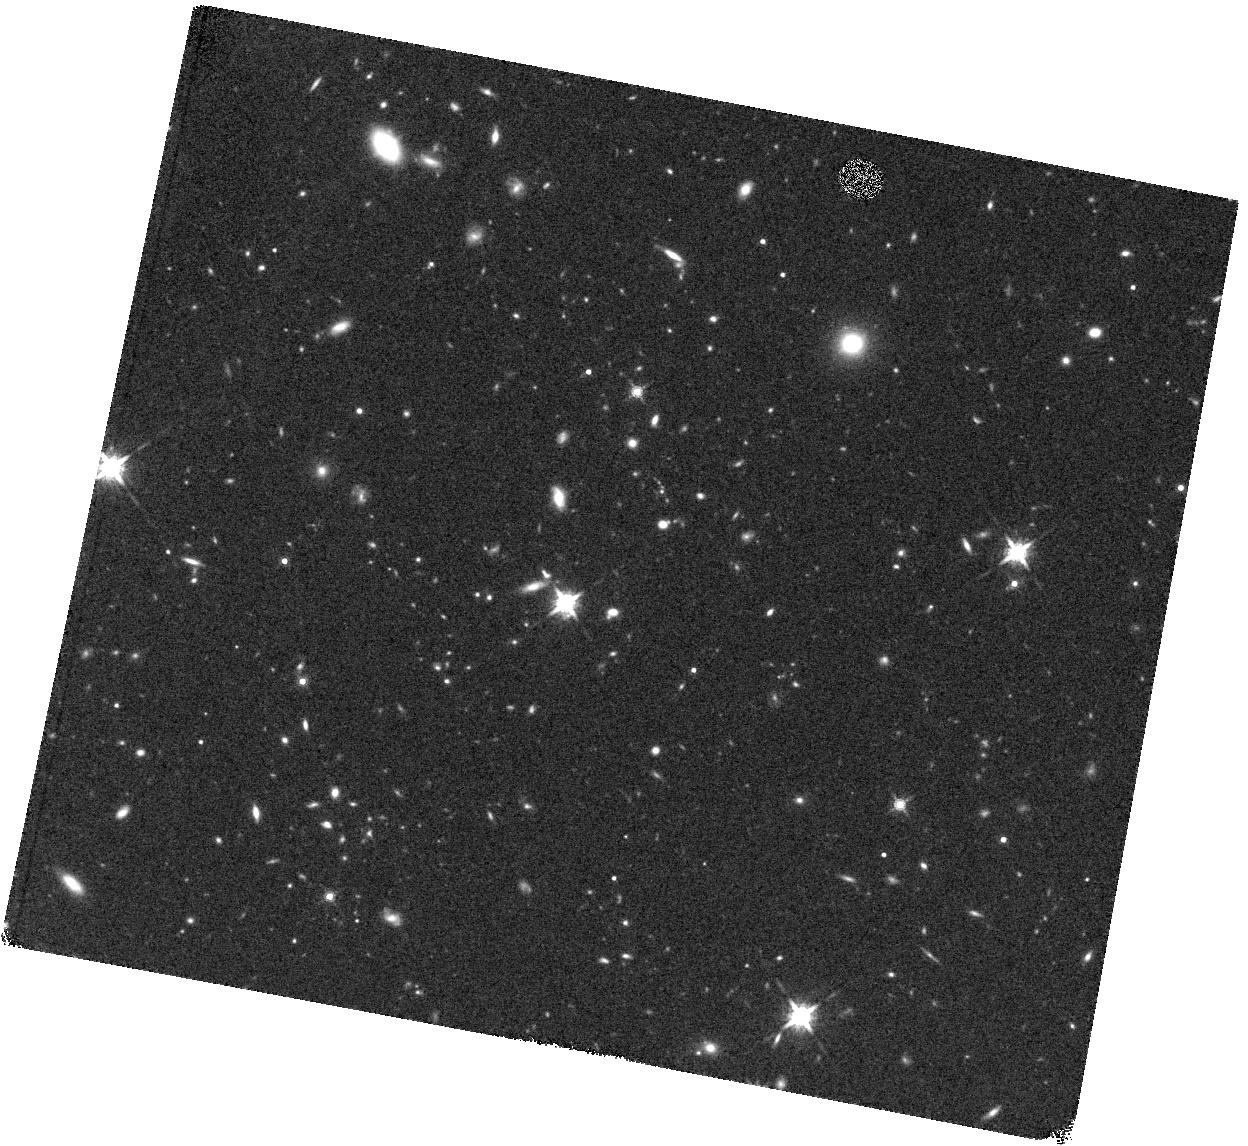
Target: F2M1531+2423
Instrument: WFC3/IR
Filter: F160W
Exposure: 27 min
Observation ID: hst_12942_18_wfc3_ir_f160w_ibyu18

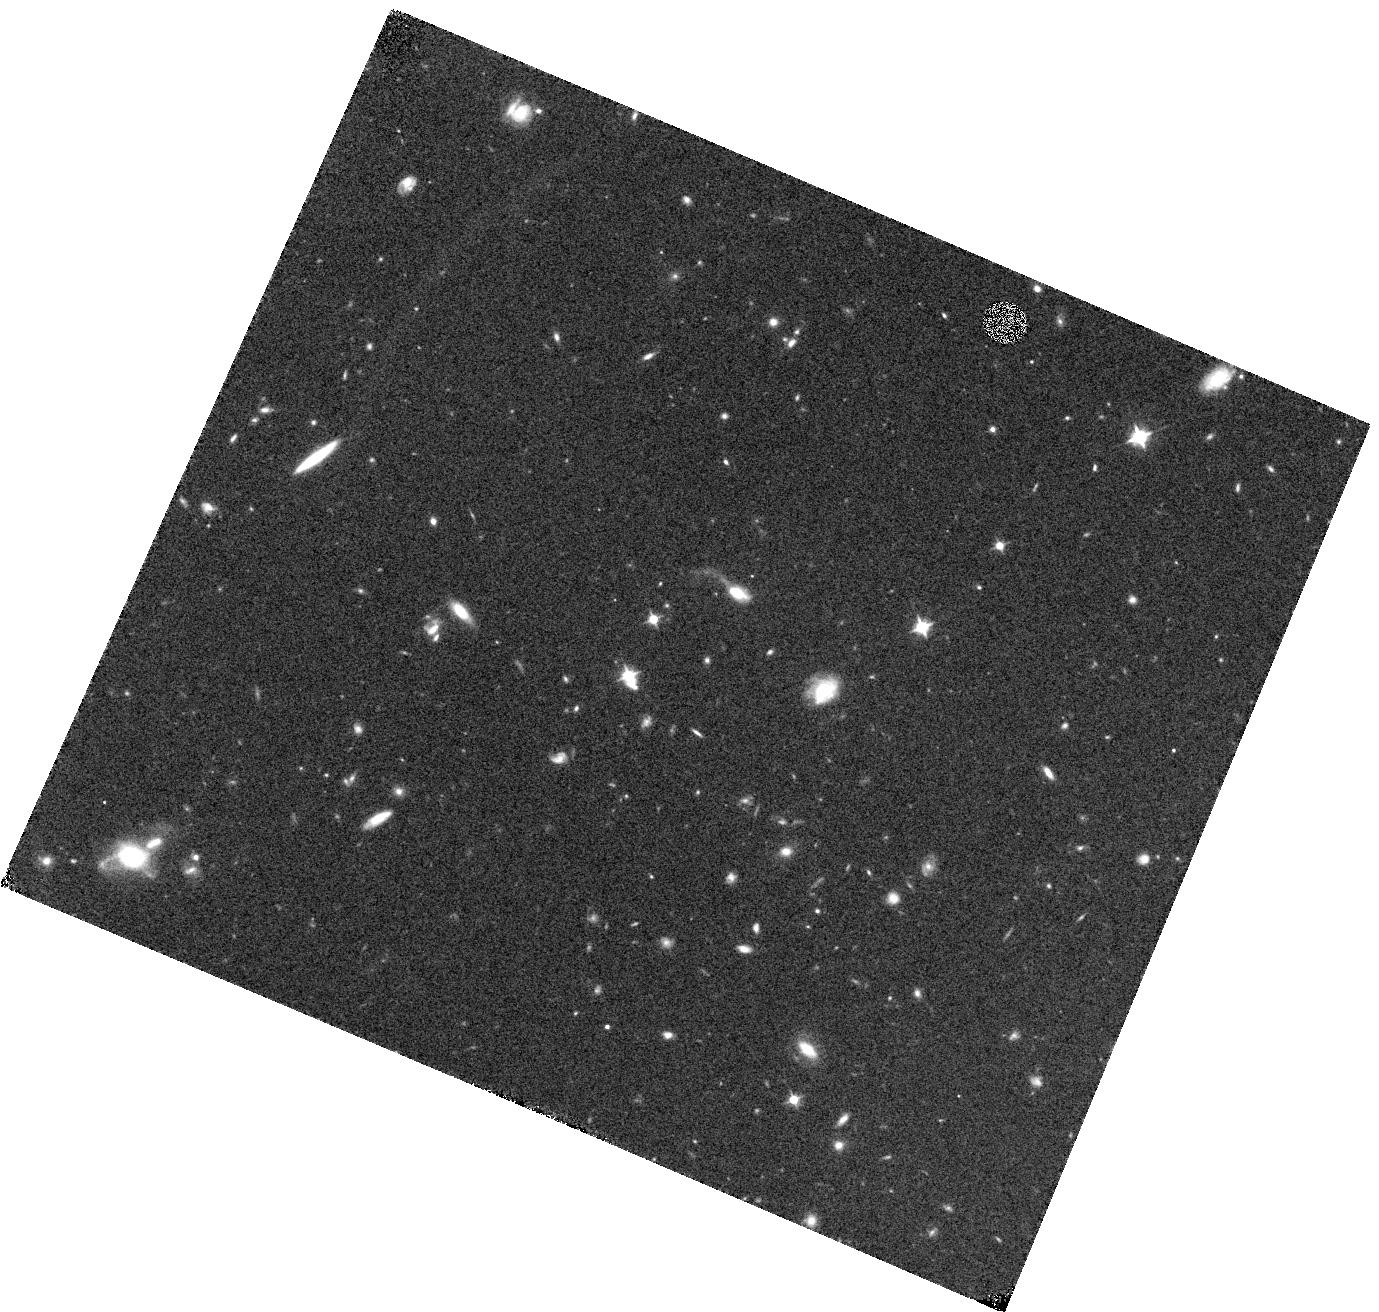
Target: F2M1036+2828
Instrument: WFC3/IR
Filter: F105W
Exposure: 15 min
Observation ID: hst_12942_06_wfc3_ir_f105w_ibyu06

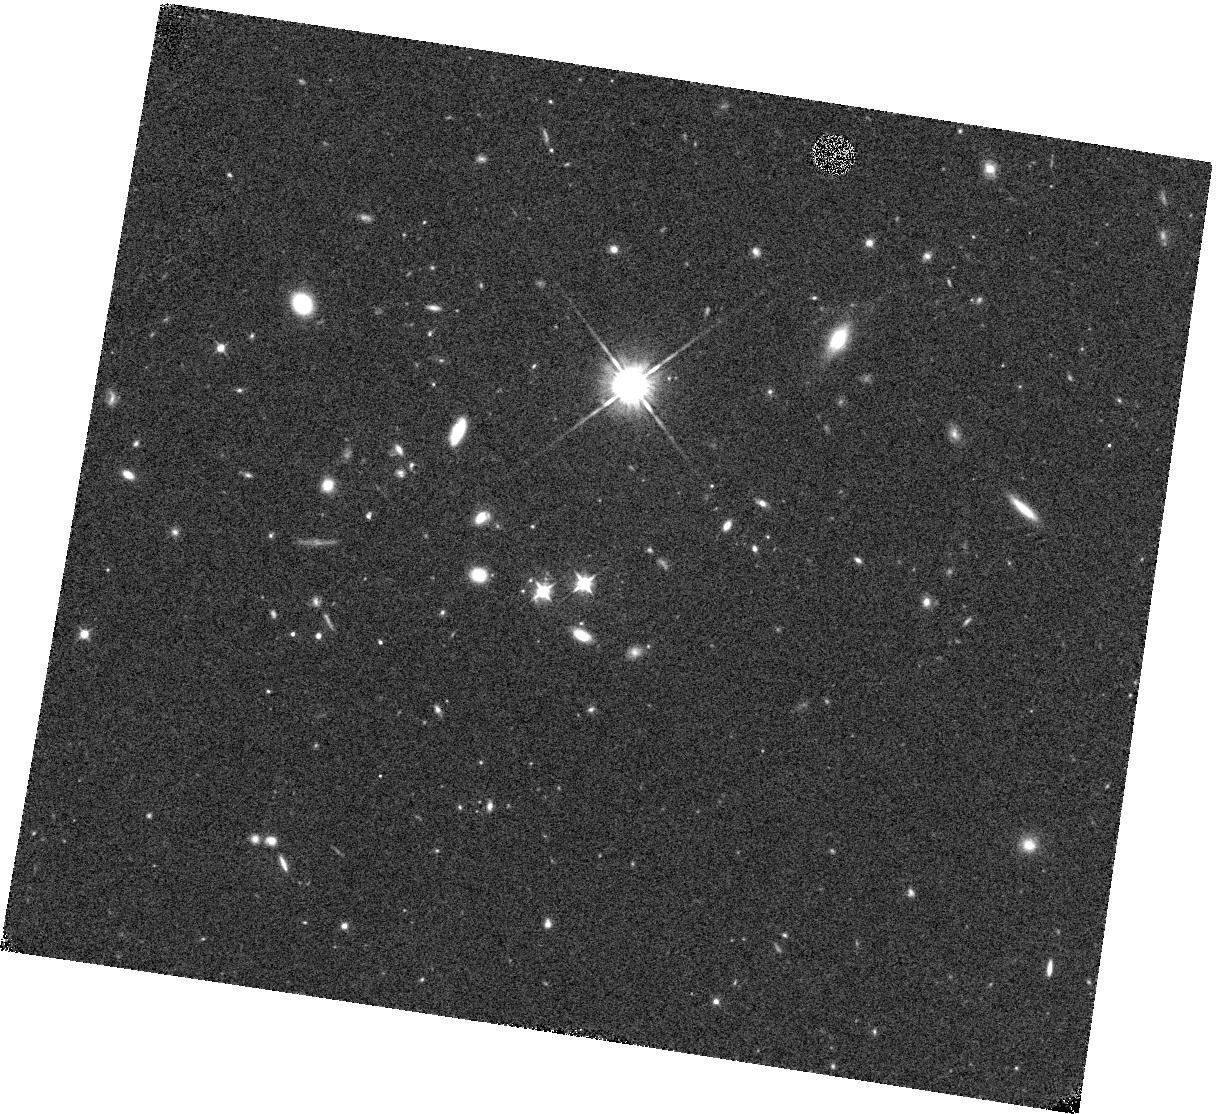
Target: F2M1341+3301
Instrument: WFC3/IR
Filter: F105W
Exposure: 15 min
Observation ID: hst_12942_07_wfc3_ir_f105w_ibyu07

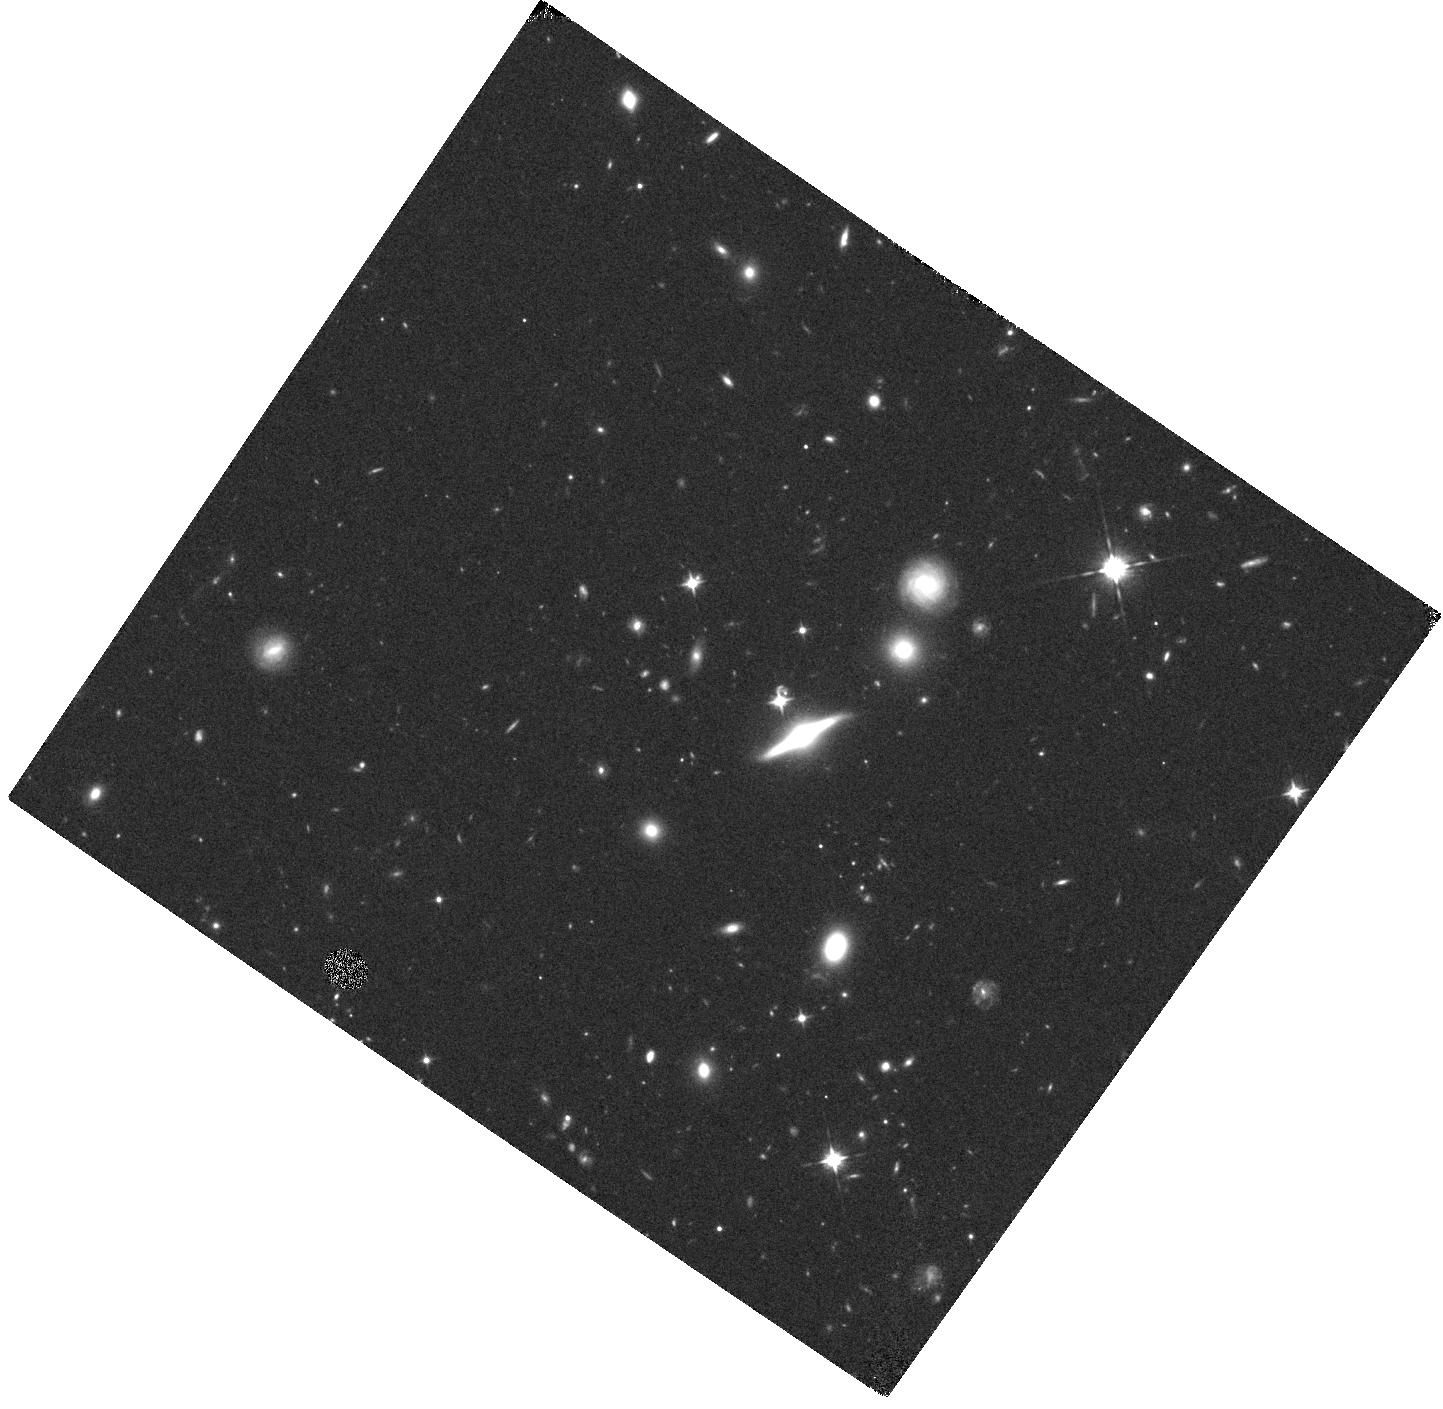
Target: F2M1344+2839
Instrument: WFC3/IR
Filter: F105W
Exposure: 15 min
Observation ID: hst_12942_08_wfc3_ir_f105w_ibyu08

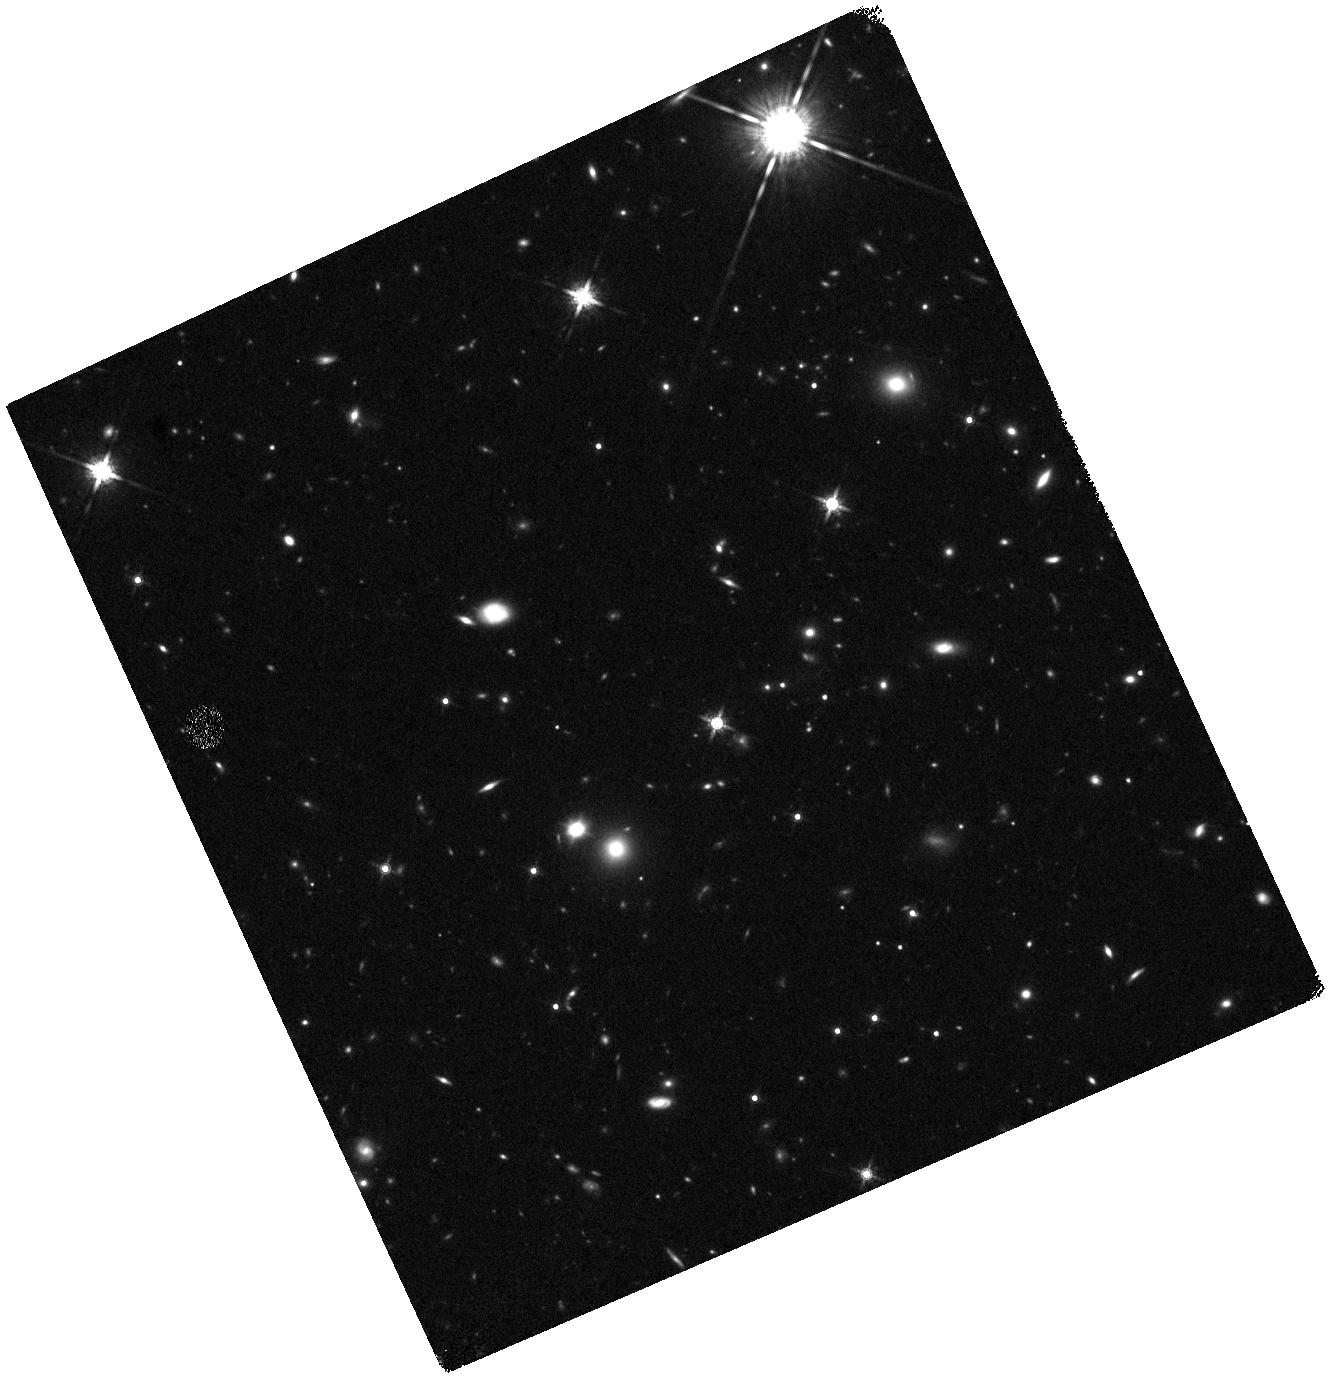
Target: F2M2222-0202
Instrument: WFC3/IR
Filter: F160W
Exposure: 27 min
Observation ID: hst_12942_19_wfc3_ir_f160w_ibyu19

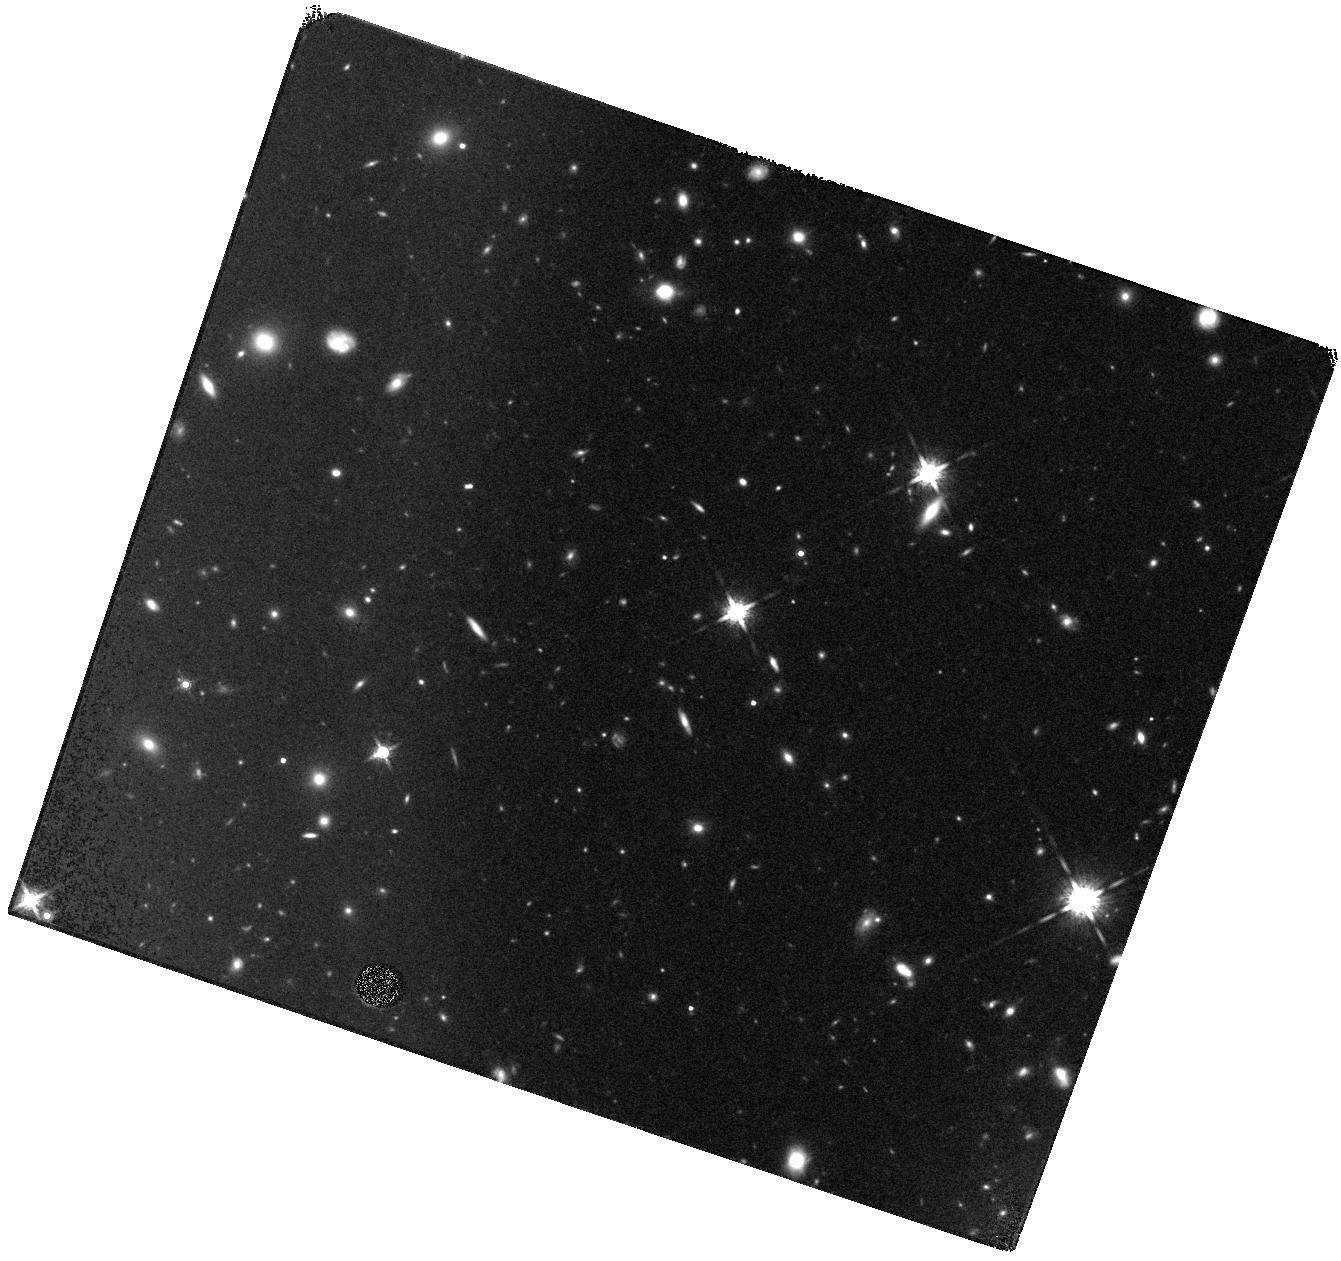
Target: F2M0943+5417
Instrument: WFC3/IR
Filter: F160W
Exposure: 27 min
Observation ID: hst_12942_17_wfc3_ir_f160w_ibyu17

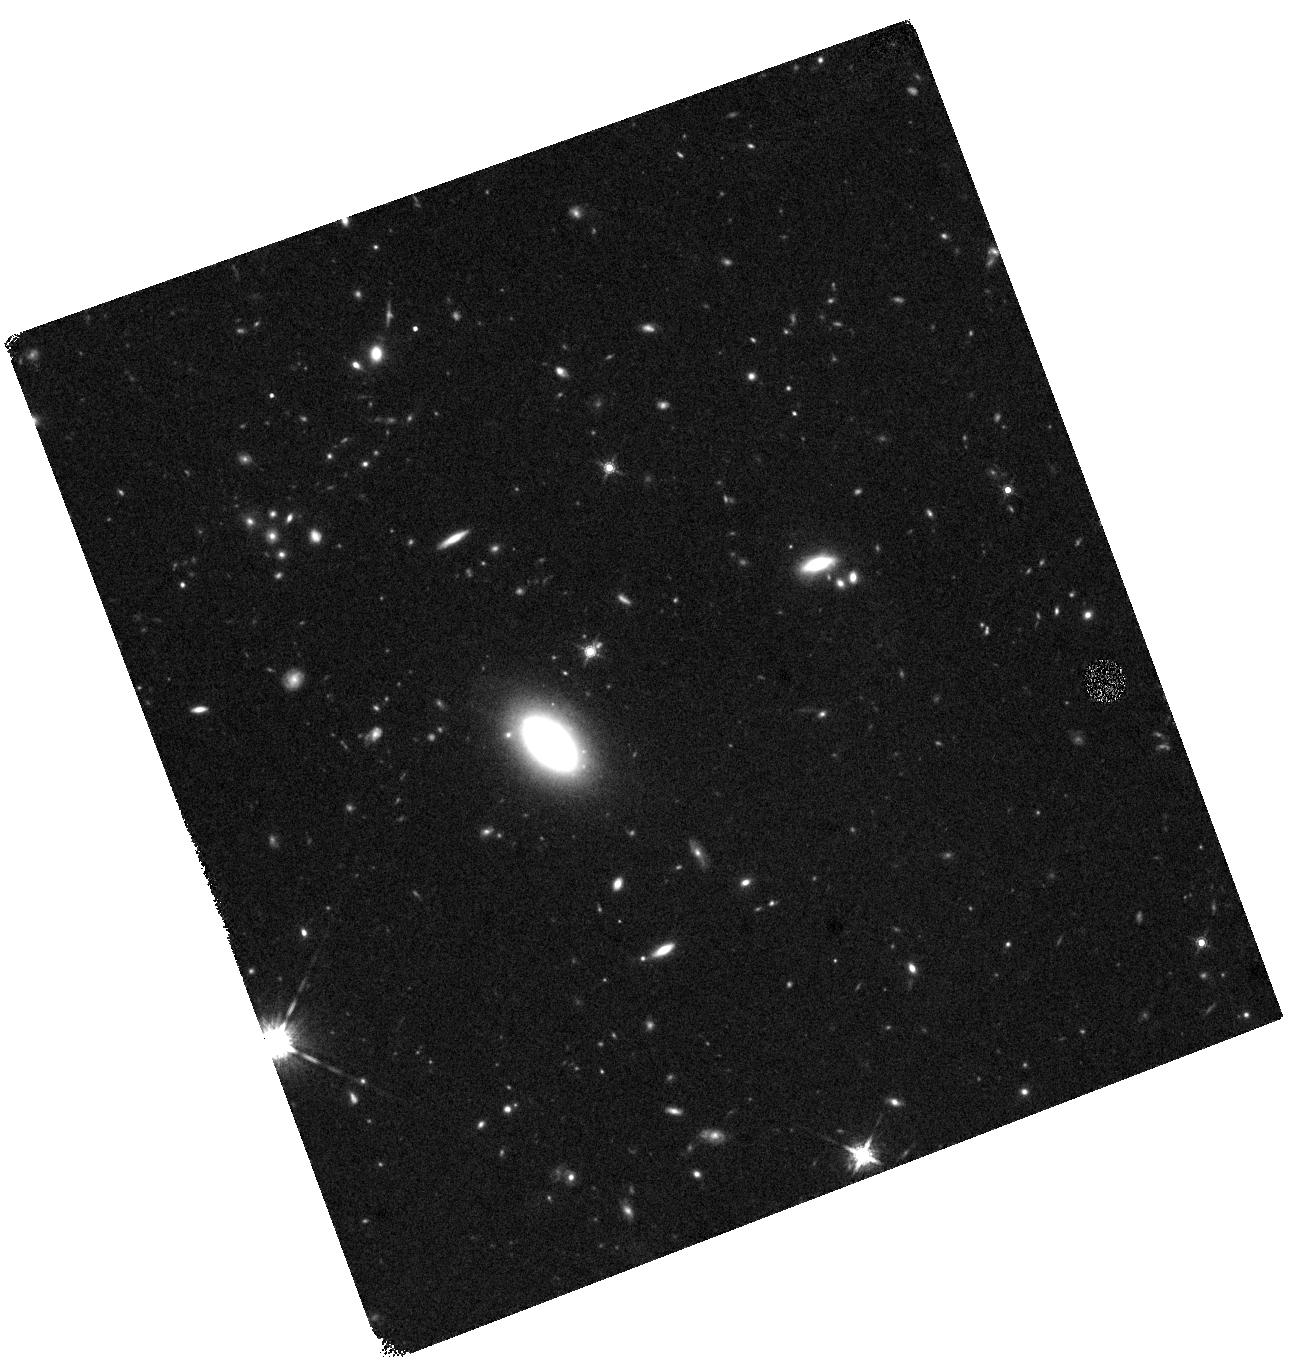
Target: F2M0030+0025
Instrument: WFC3/IR
Filter: F160W
Exposure: 23 min
Observation ID: hst_12942_15_wfc3_ir_f160w_ibyu15

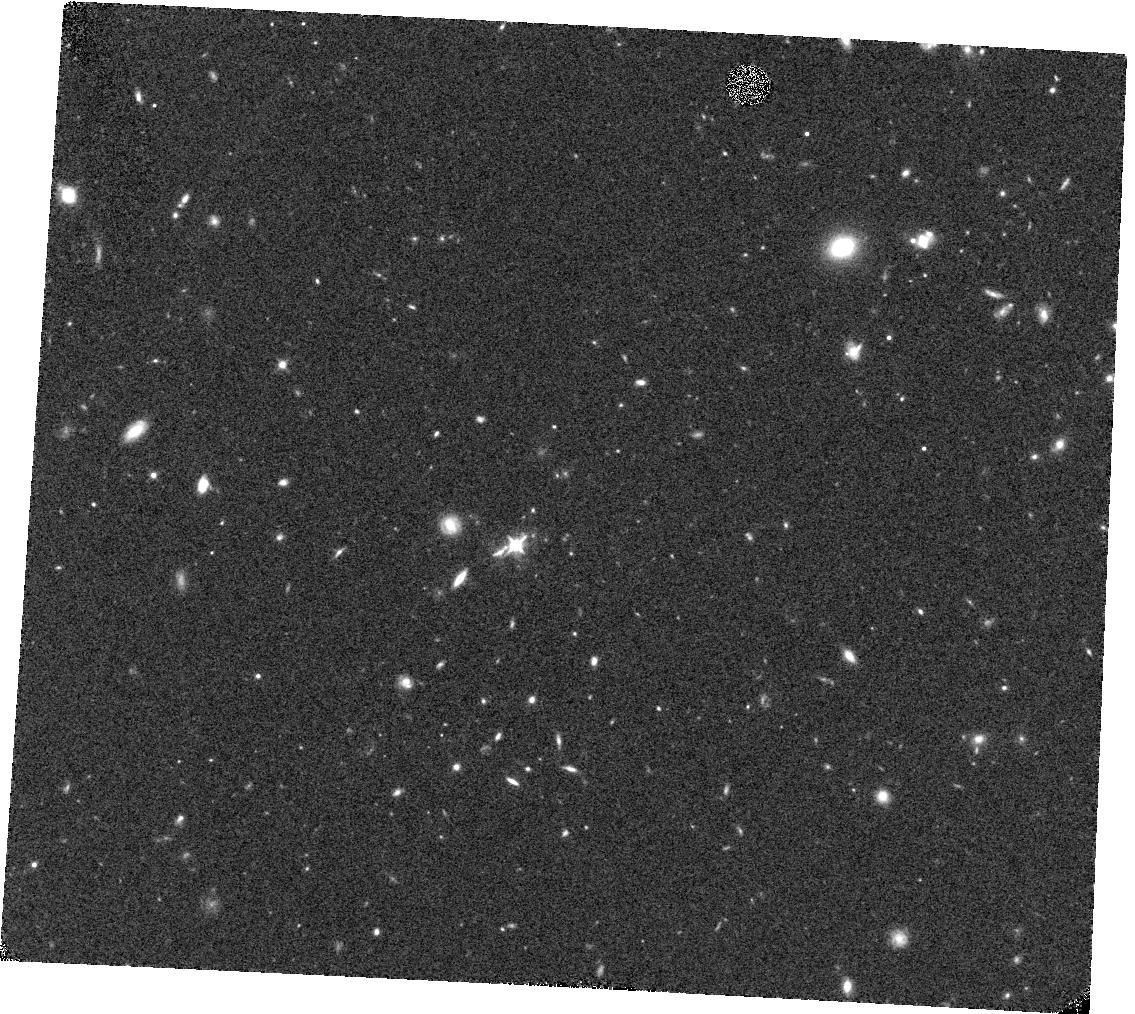
Target: F2M1427+3723
Instrument: WFC3/IR
Filter: F105W
Exposure: 17 min
Observation ID: hst_12942_10_wfc3_ir_f105w_ibyu10

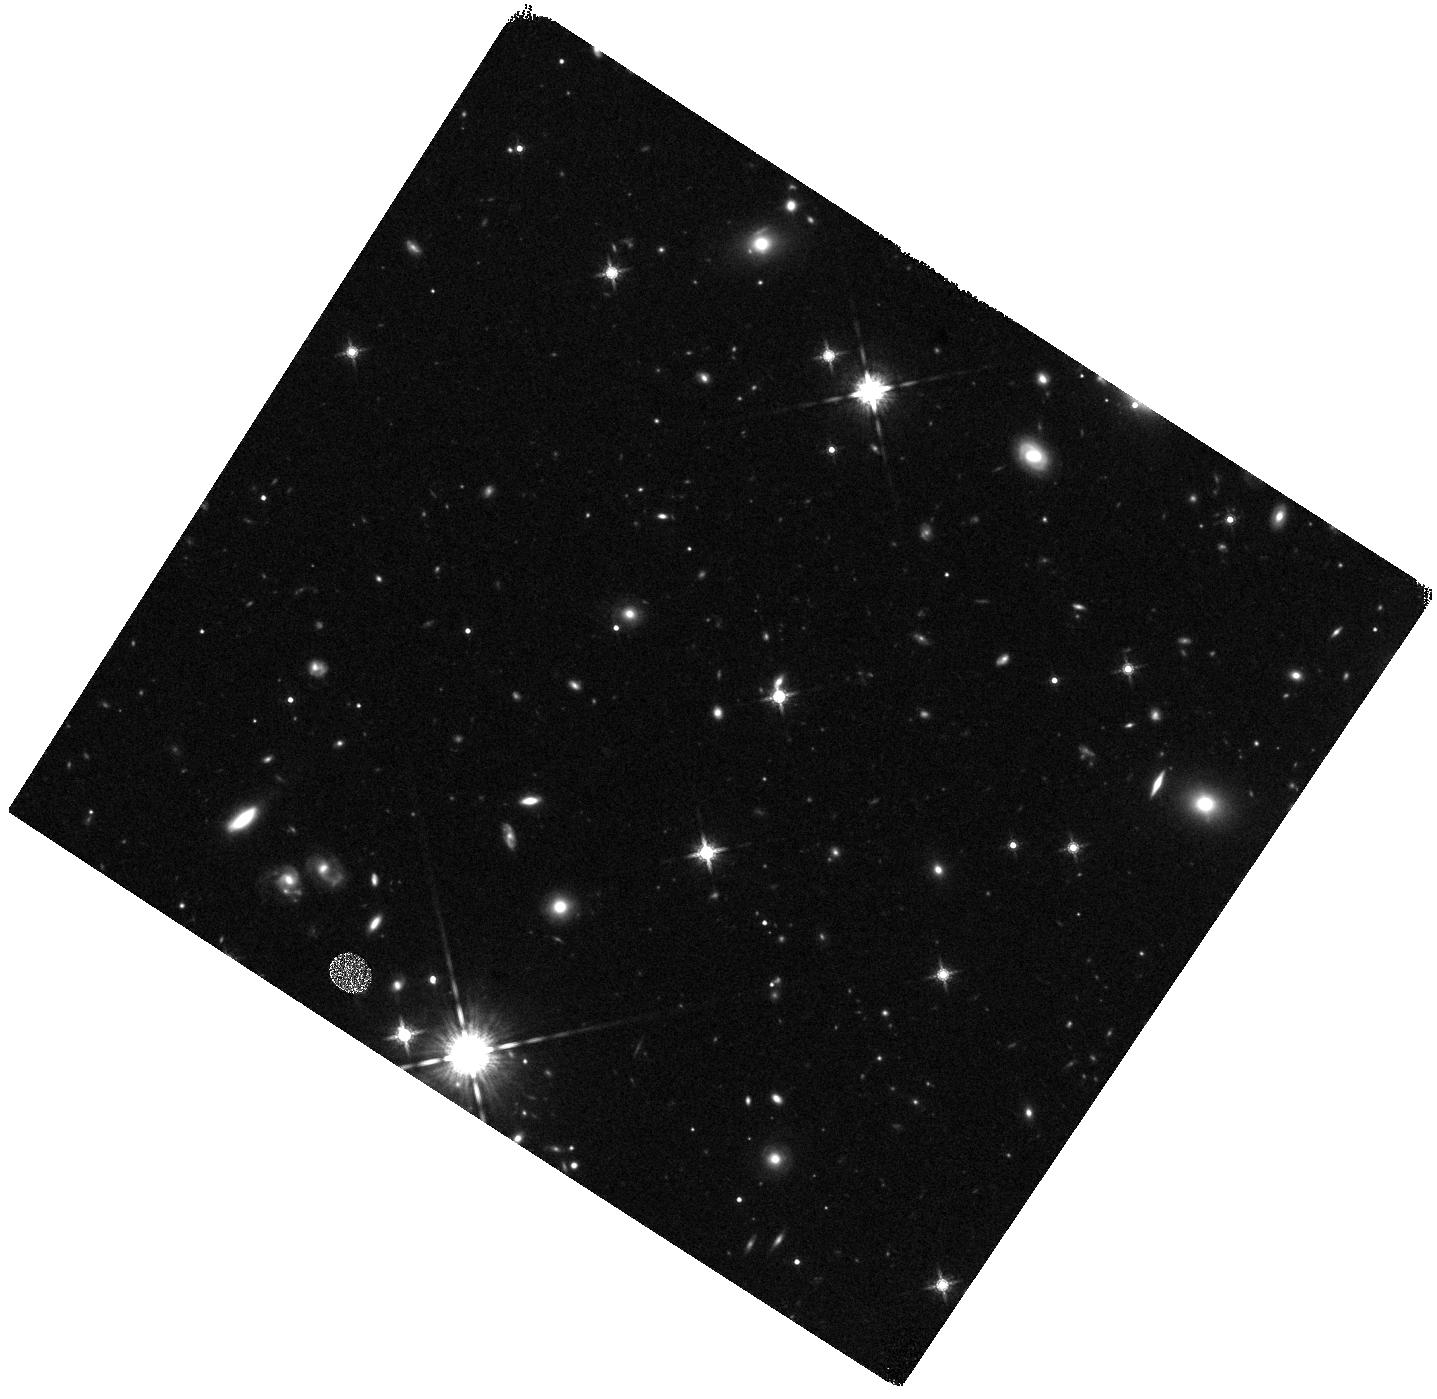
Target: F2M0738+2750
Instrument: WFC3/IR
Filter: F160W
Exposure: 27 min
Observation ID: hst_12942_02_wfc3_ir_f160w_ibyu02

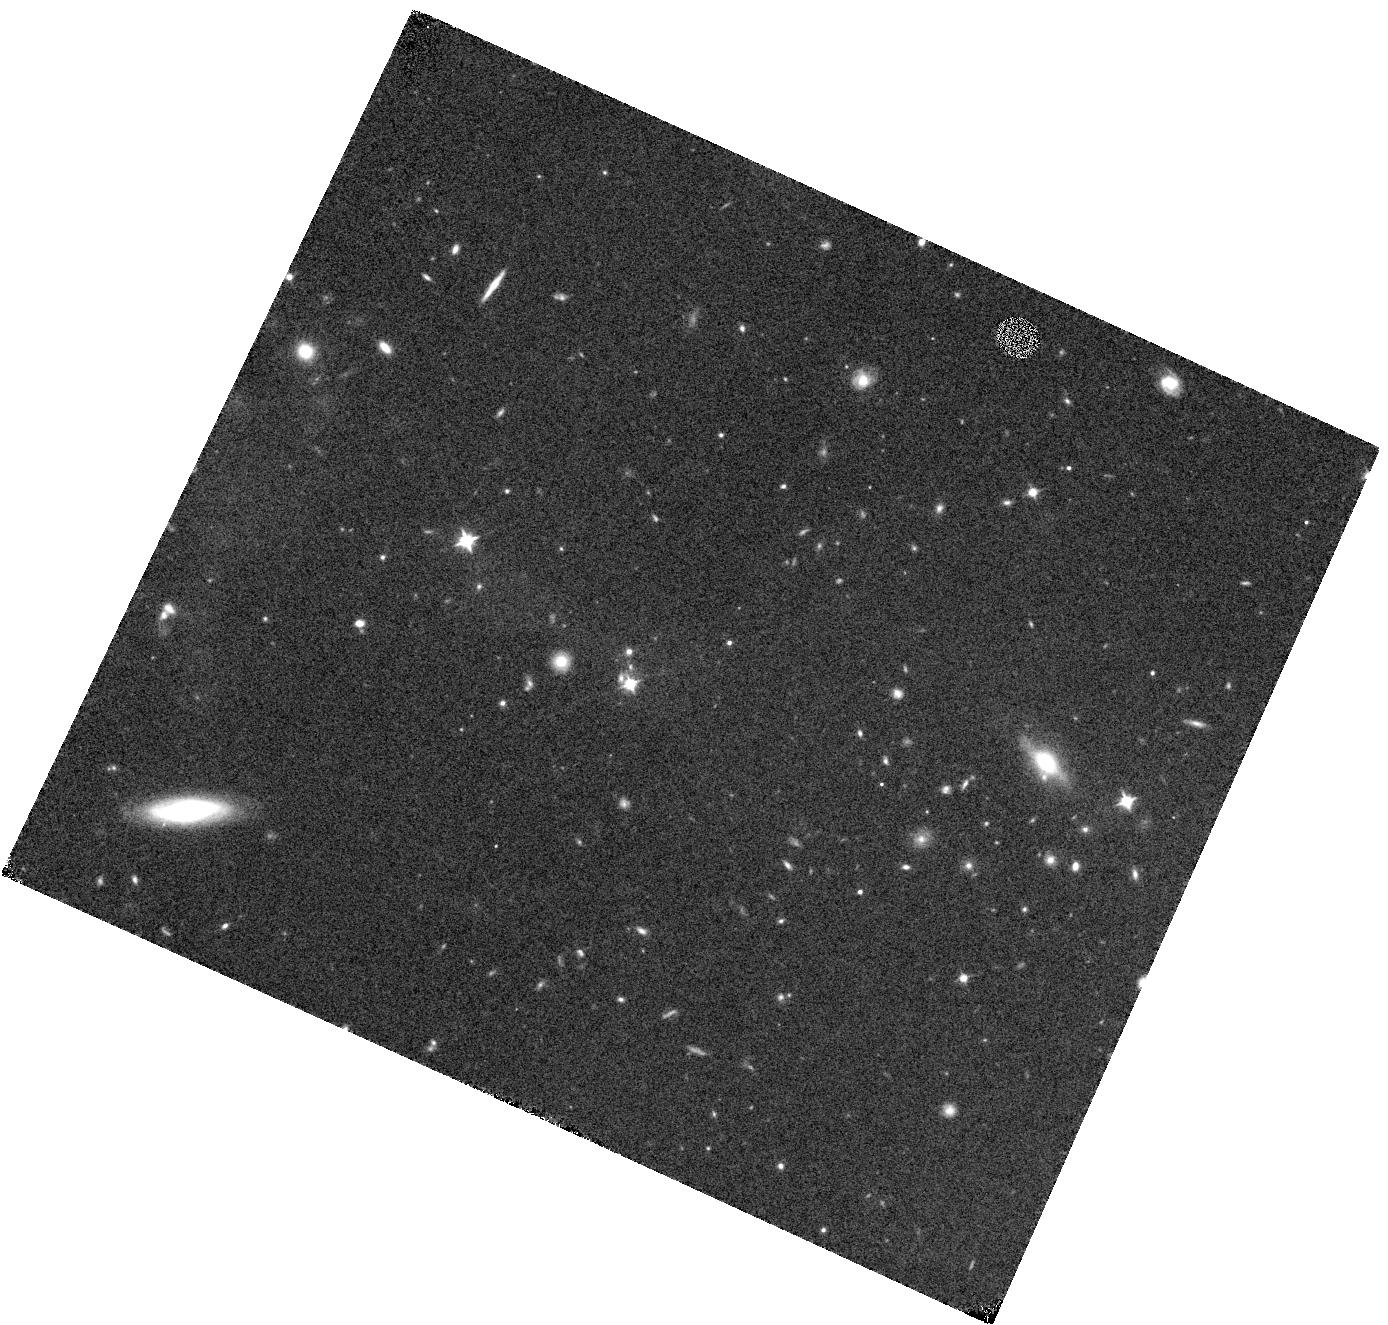
Target: F2M0921+1918
Instrument: WFC3/IR
Filter: F105W
Exposure: 15 min
Observation ID: hst_12942_03_wfc3_ir_f105w_ibyu03

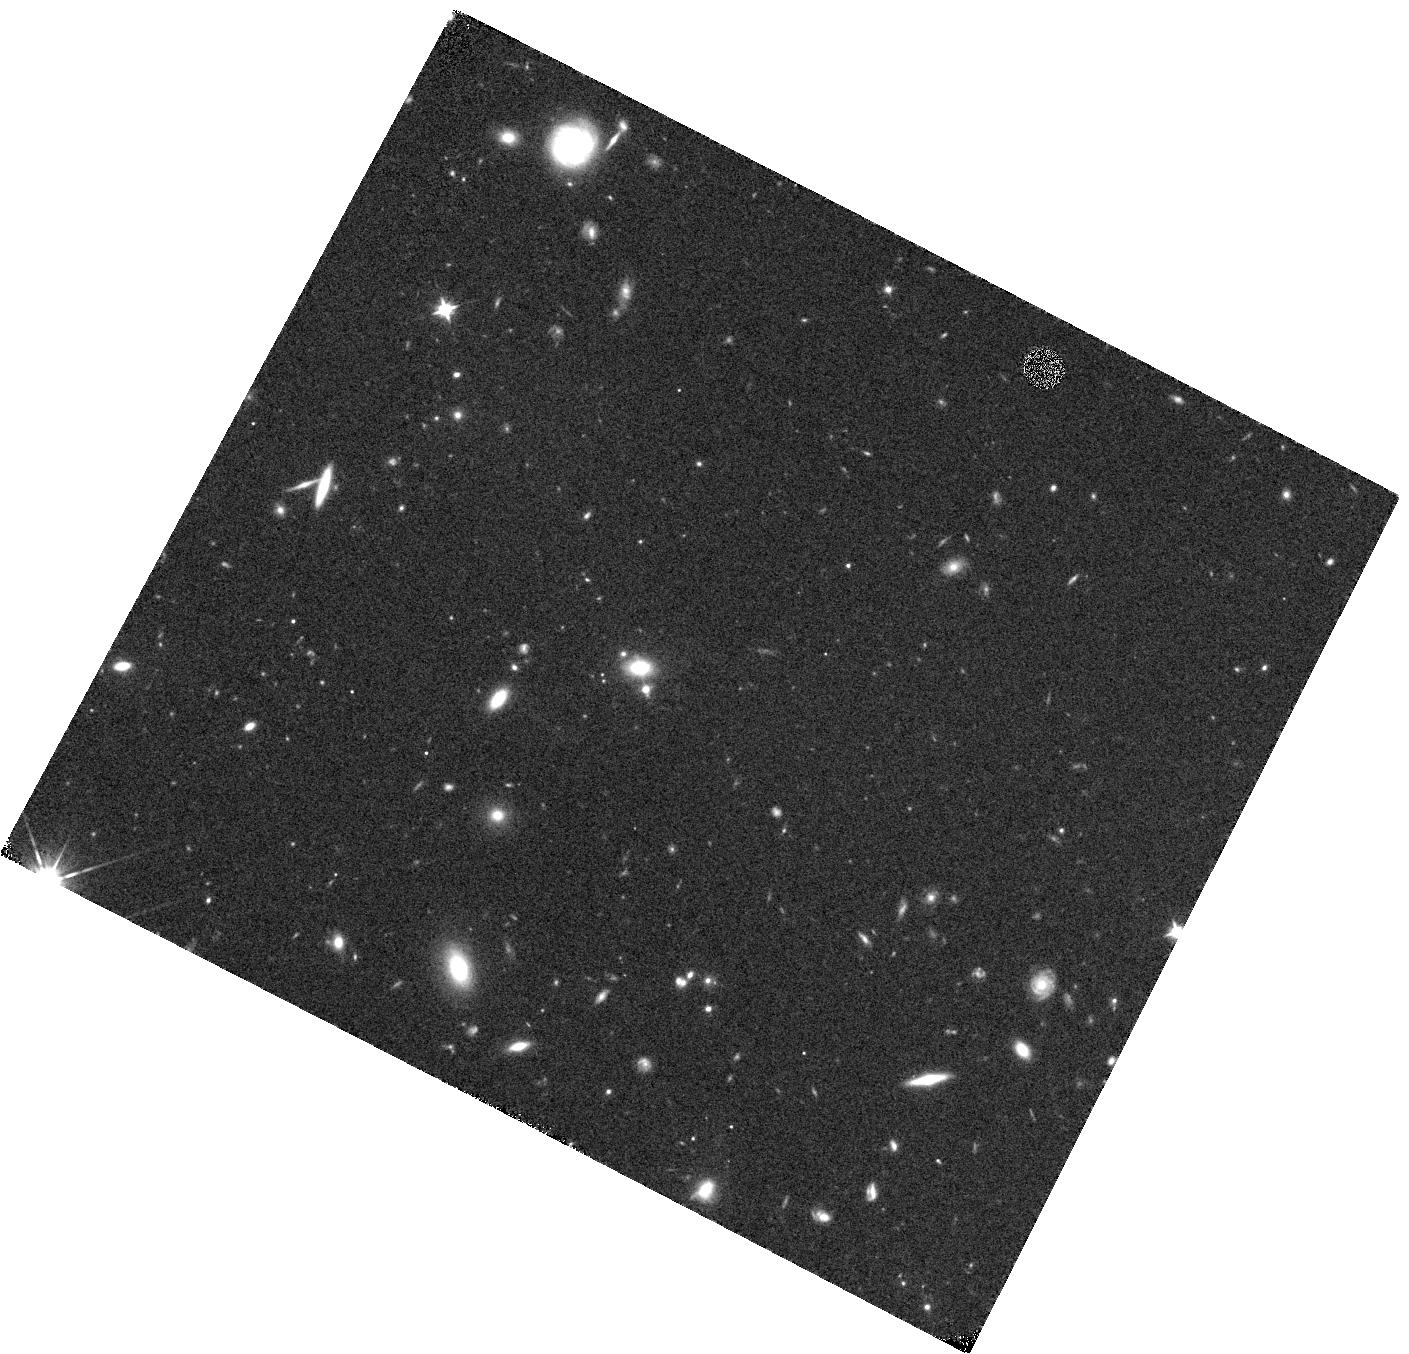
Target: F2M1359+3157
Instrument: WFC3/IR
Filter: F105W
Exposure: 15 min
Observation ID: hst_12942_09_wfc3_ir_f105w_ibyu09

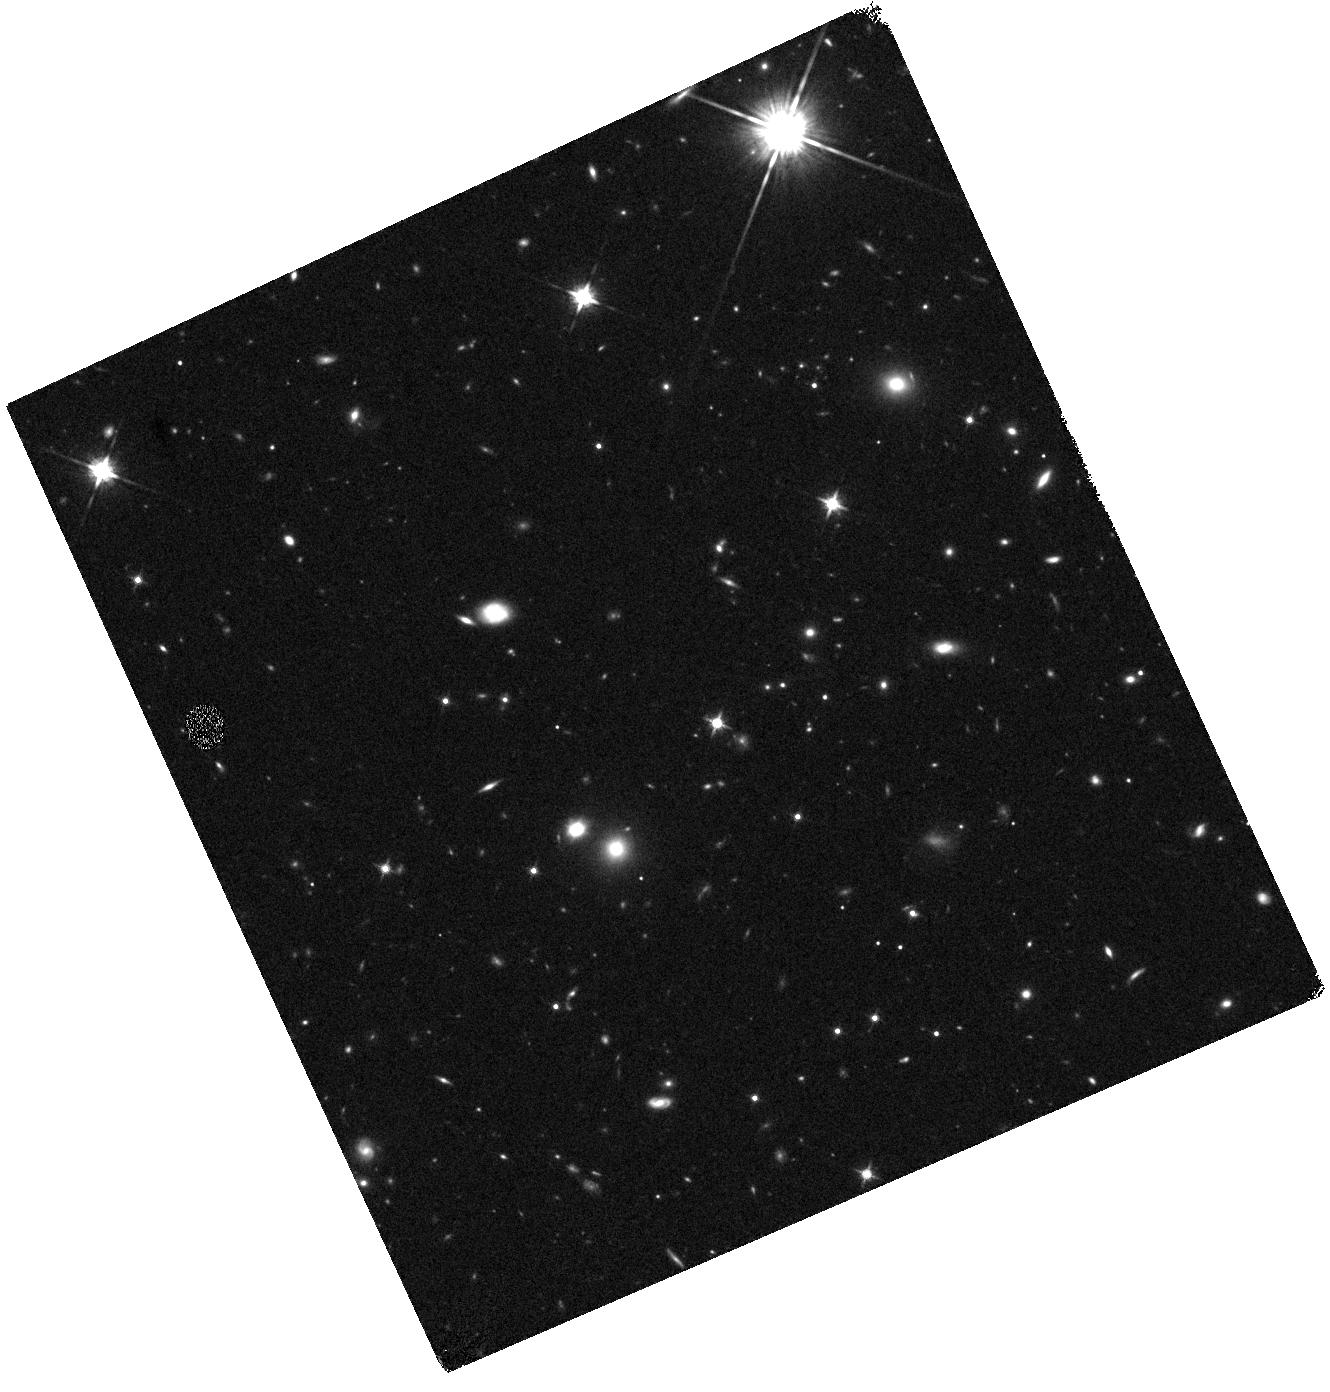
Target: F2M2222-0202
Instrument: WFC3/IR
Filter: F125W
Exposure: 15 min
Observation ID: hst_12942_13_wfc3_ir_f125w_ibyu13

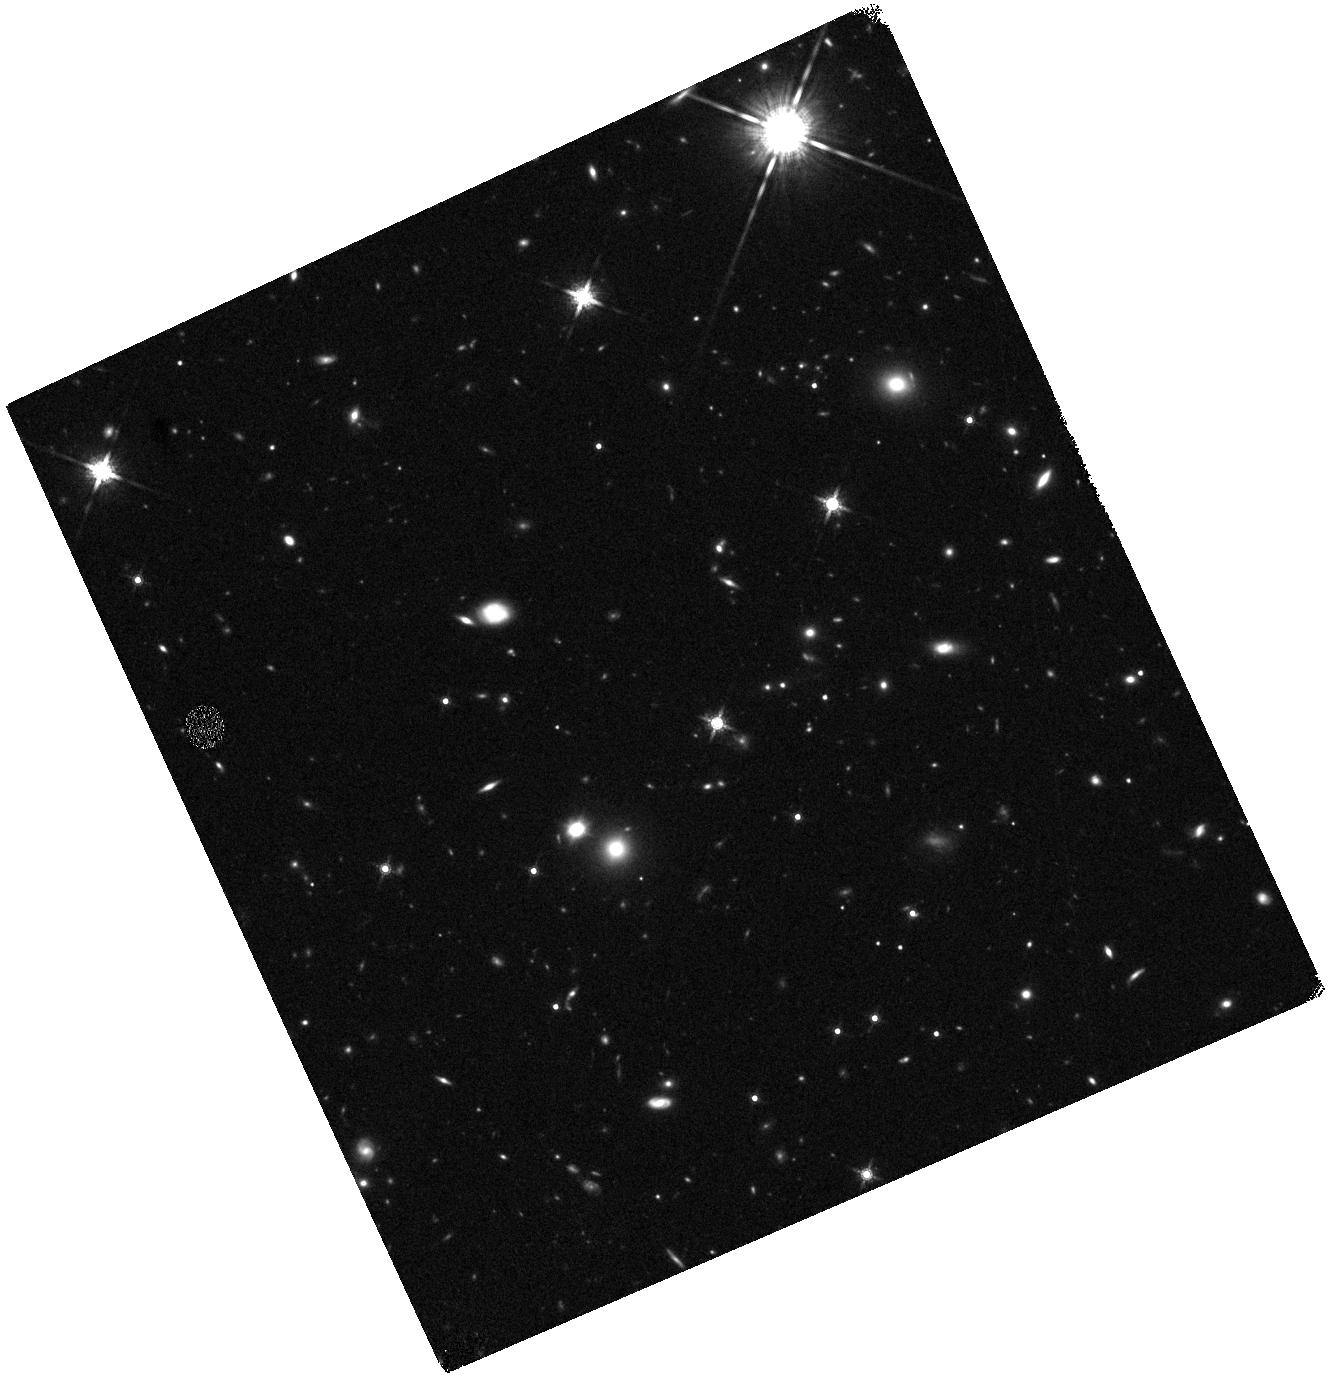
Target: F2M2222-0202
Instrument: WFC3/IR
Filter: F160W
Exposure: 27 min
Observation ID: hst_12942_13_wfc3_ir_f160w_ibyu13

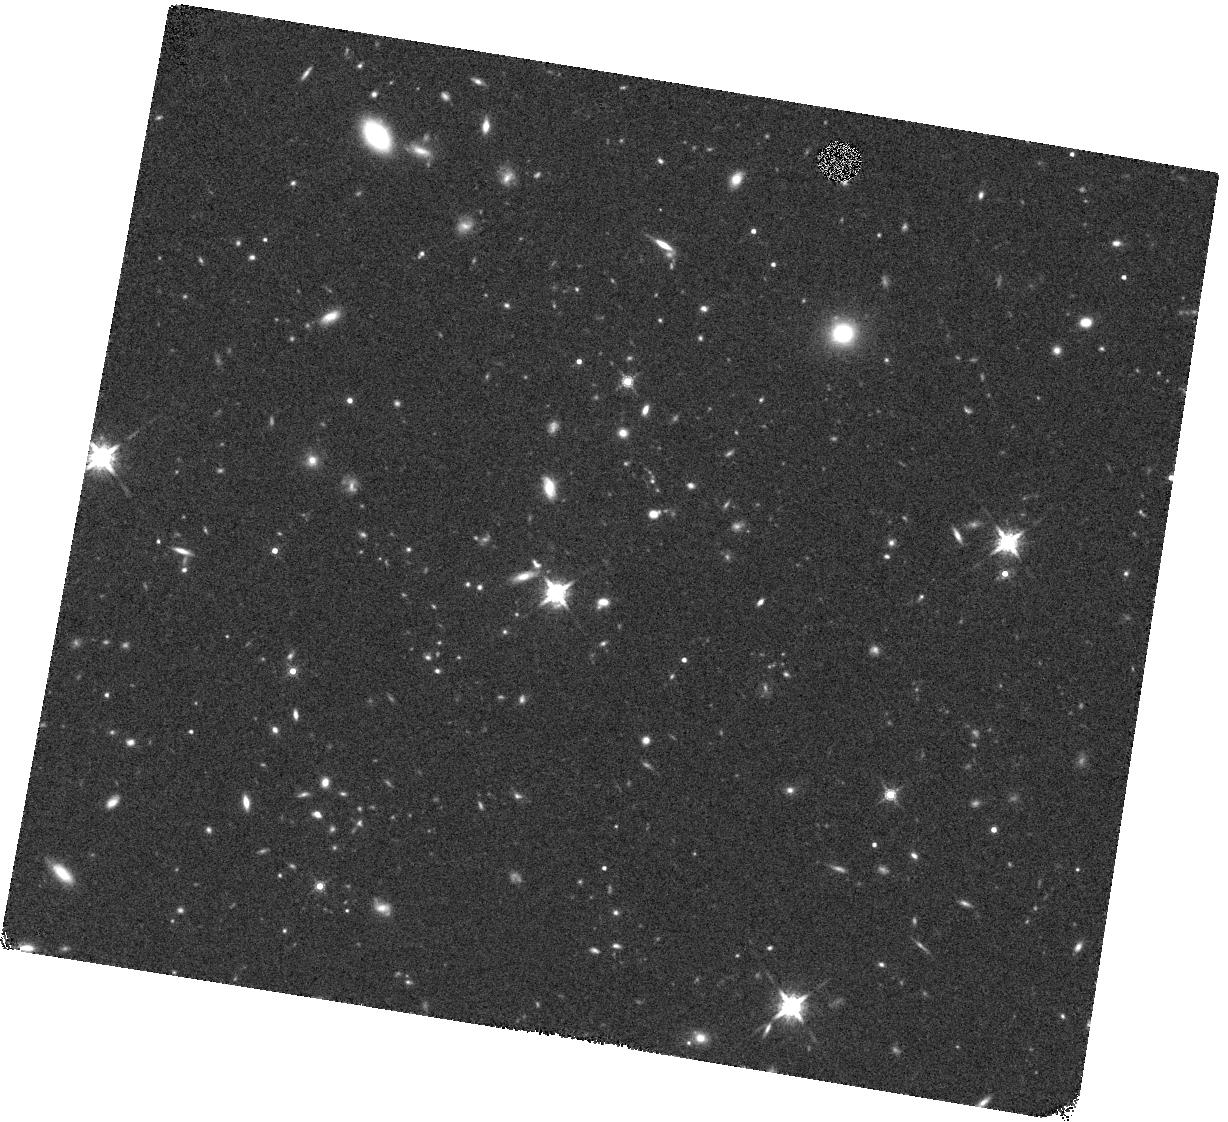
Target: F2M1531+2423
Instrument: WFC3/IR
Filter: F160W
Exposure: 27 min
Observation ID: hst_12942_11_wfc3_ir_f160w_ibyu11

Testing the Merger Hypothesis for Black Hole/Galaxy Co-Evolution at z~2 (PI: Glikman, Eilat)

We propose to use WFC3 in the near-infrared to image the host galaxies of a sample of luminous, dust-reddened quasars at z~2 to look for evidence of mergers and interaction. We have identified a large sample of red quasars by matching the FIRST and 2MASS surveys and spectroscopically following up very red objects. Detailed study of this population reveals that red quasars are the most intrinsically luminous objects in the Universe at all redshifts, and appear to represent a transitional phase in the merger-driven black hole growth scenario, based on Hubble Space Telescope imaging at z~0.7. The images proposed here will sample the host galaxies in rest-frame visible light, which will reveal the presence of any tidal features and other merger signatures. Since morphologies of the host galaxies of lower-luminosity AGN at z=2 do not support the merger-driven co-evolution picture, it is important to test this picture in high luminosity systems. Evidence for mergers in these quasar hosts would support a picture in which luminous quasars and galaxies co-evolve through major-mergers, which trigger both star formation and black hole growth. The absence of mergers in our data would call for a new theoretical framework for co-evolution.